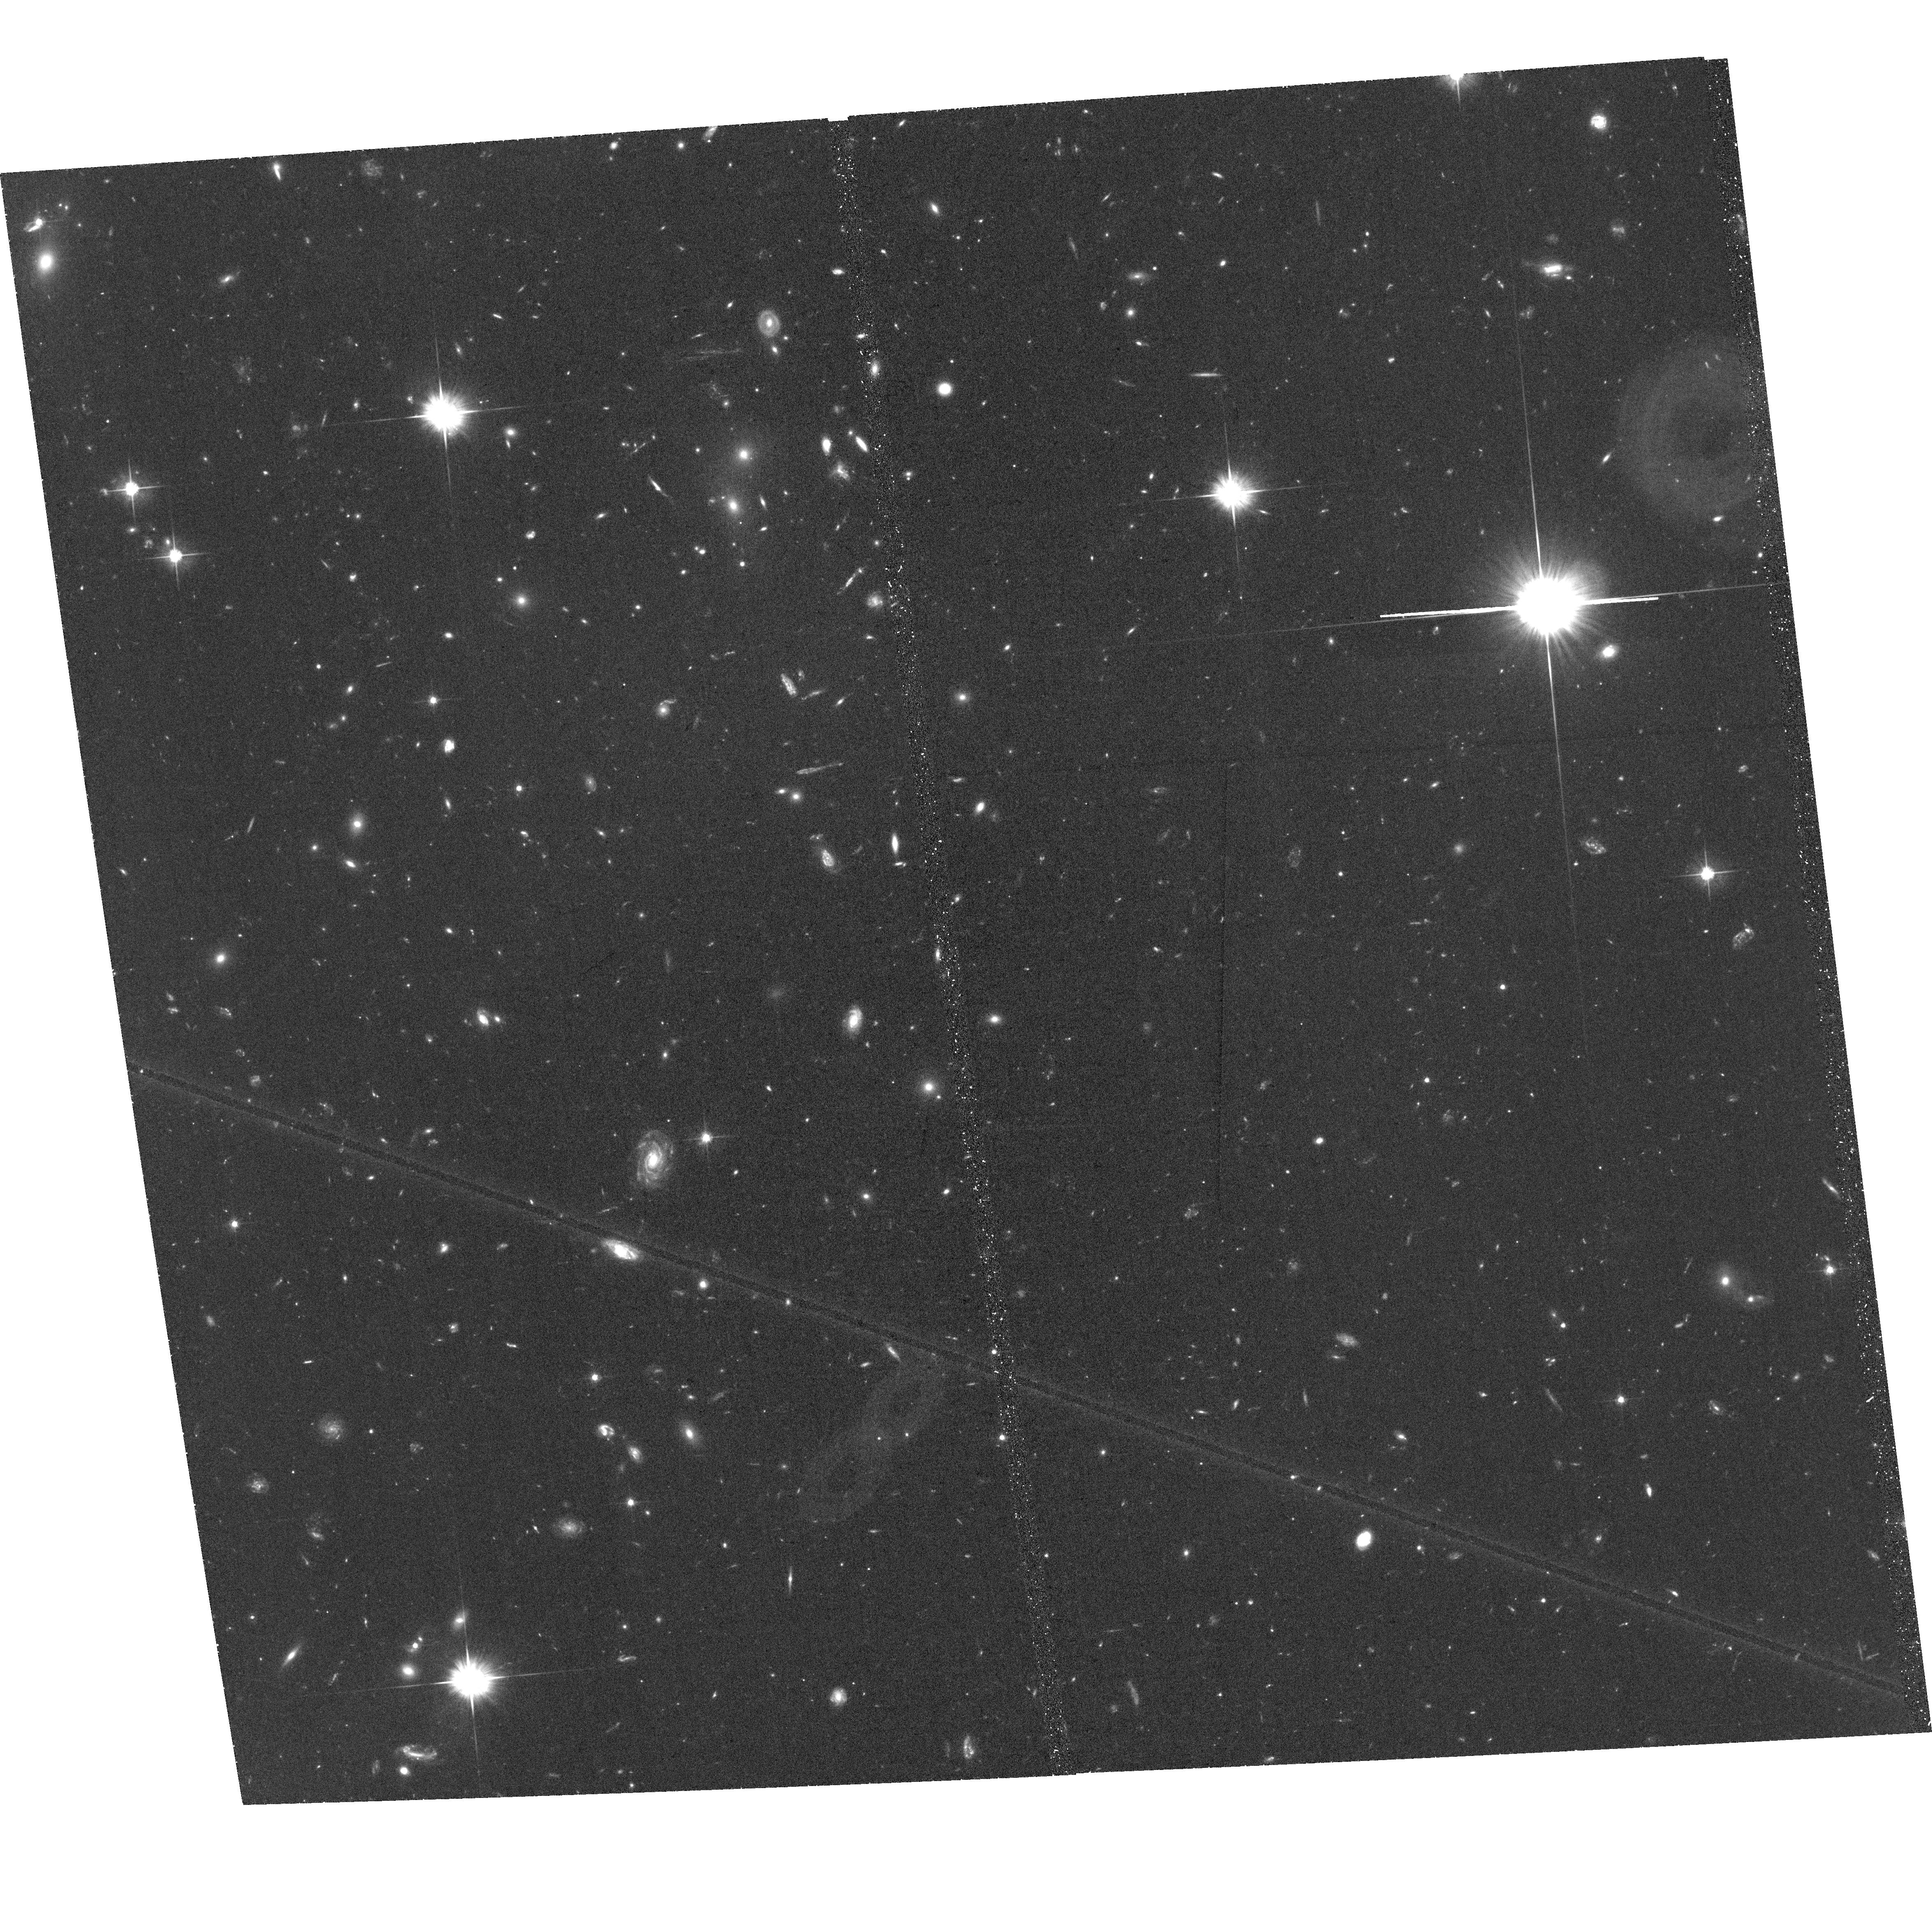
Target: BCG-SOUTH-1
Instrument: ACS/WFC
Filter: F606W
Exposure: 1.1 h
Observation ID: hst_17101_04_acs_wfc_f606w_jf1j04

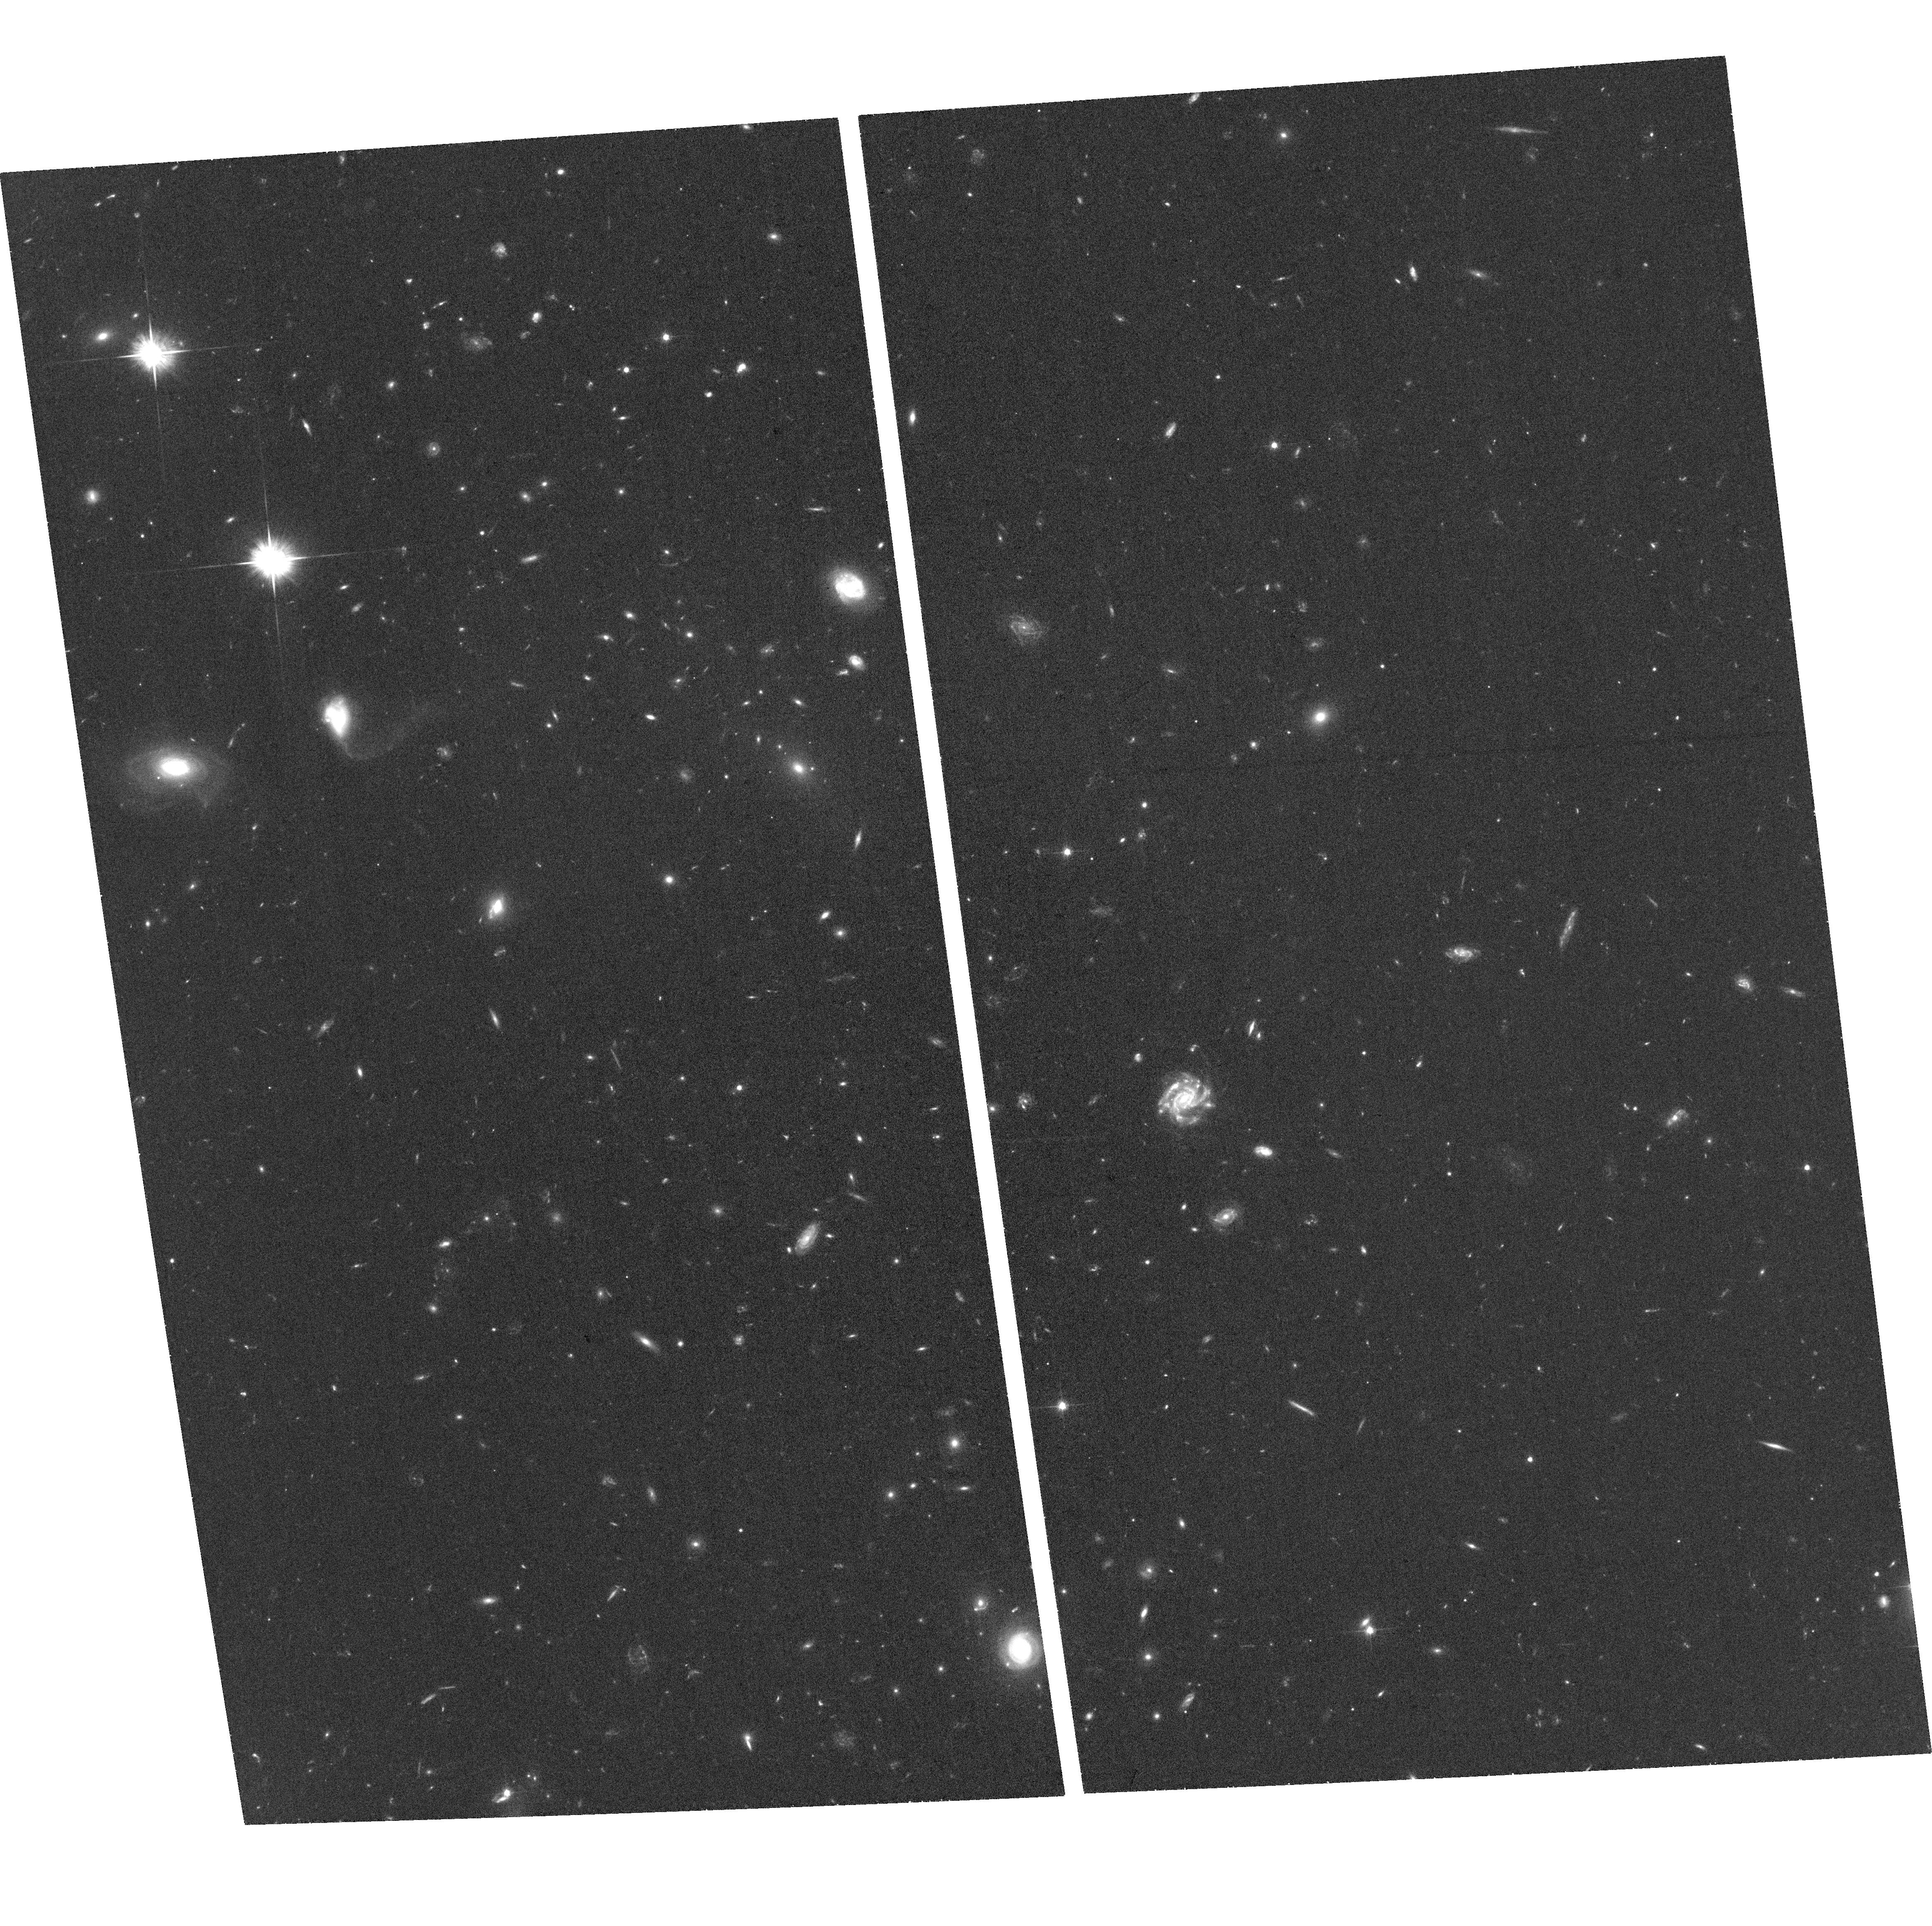
Target: BCG-NORTH
Instrument: ACS/WFC
Filter: F606W
Exposure: 40 min
Observation ID: hst_17101_03_acs_wfc_f606w_jf1j03

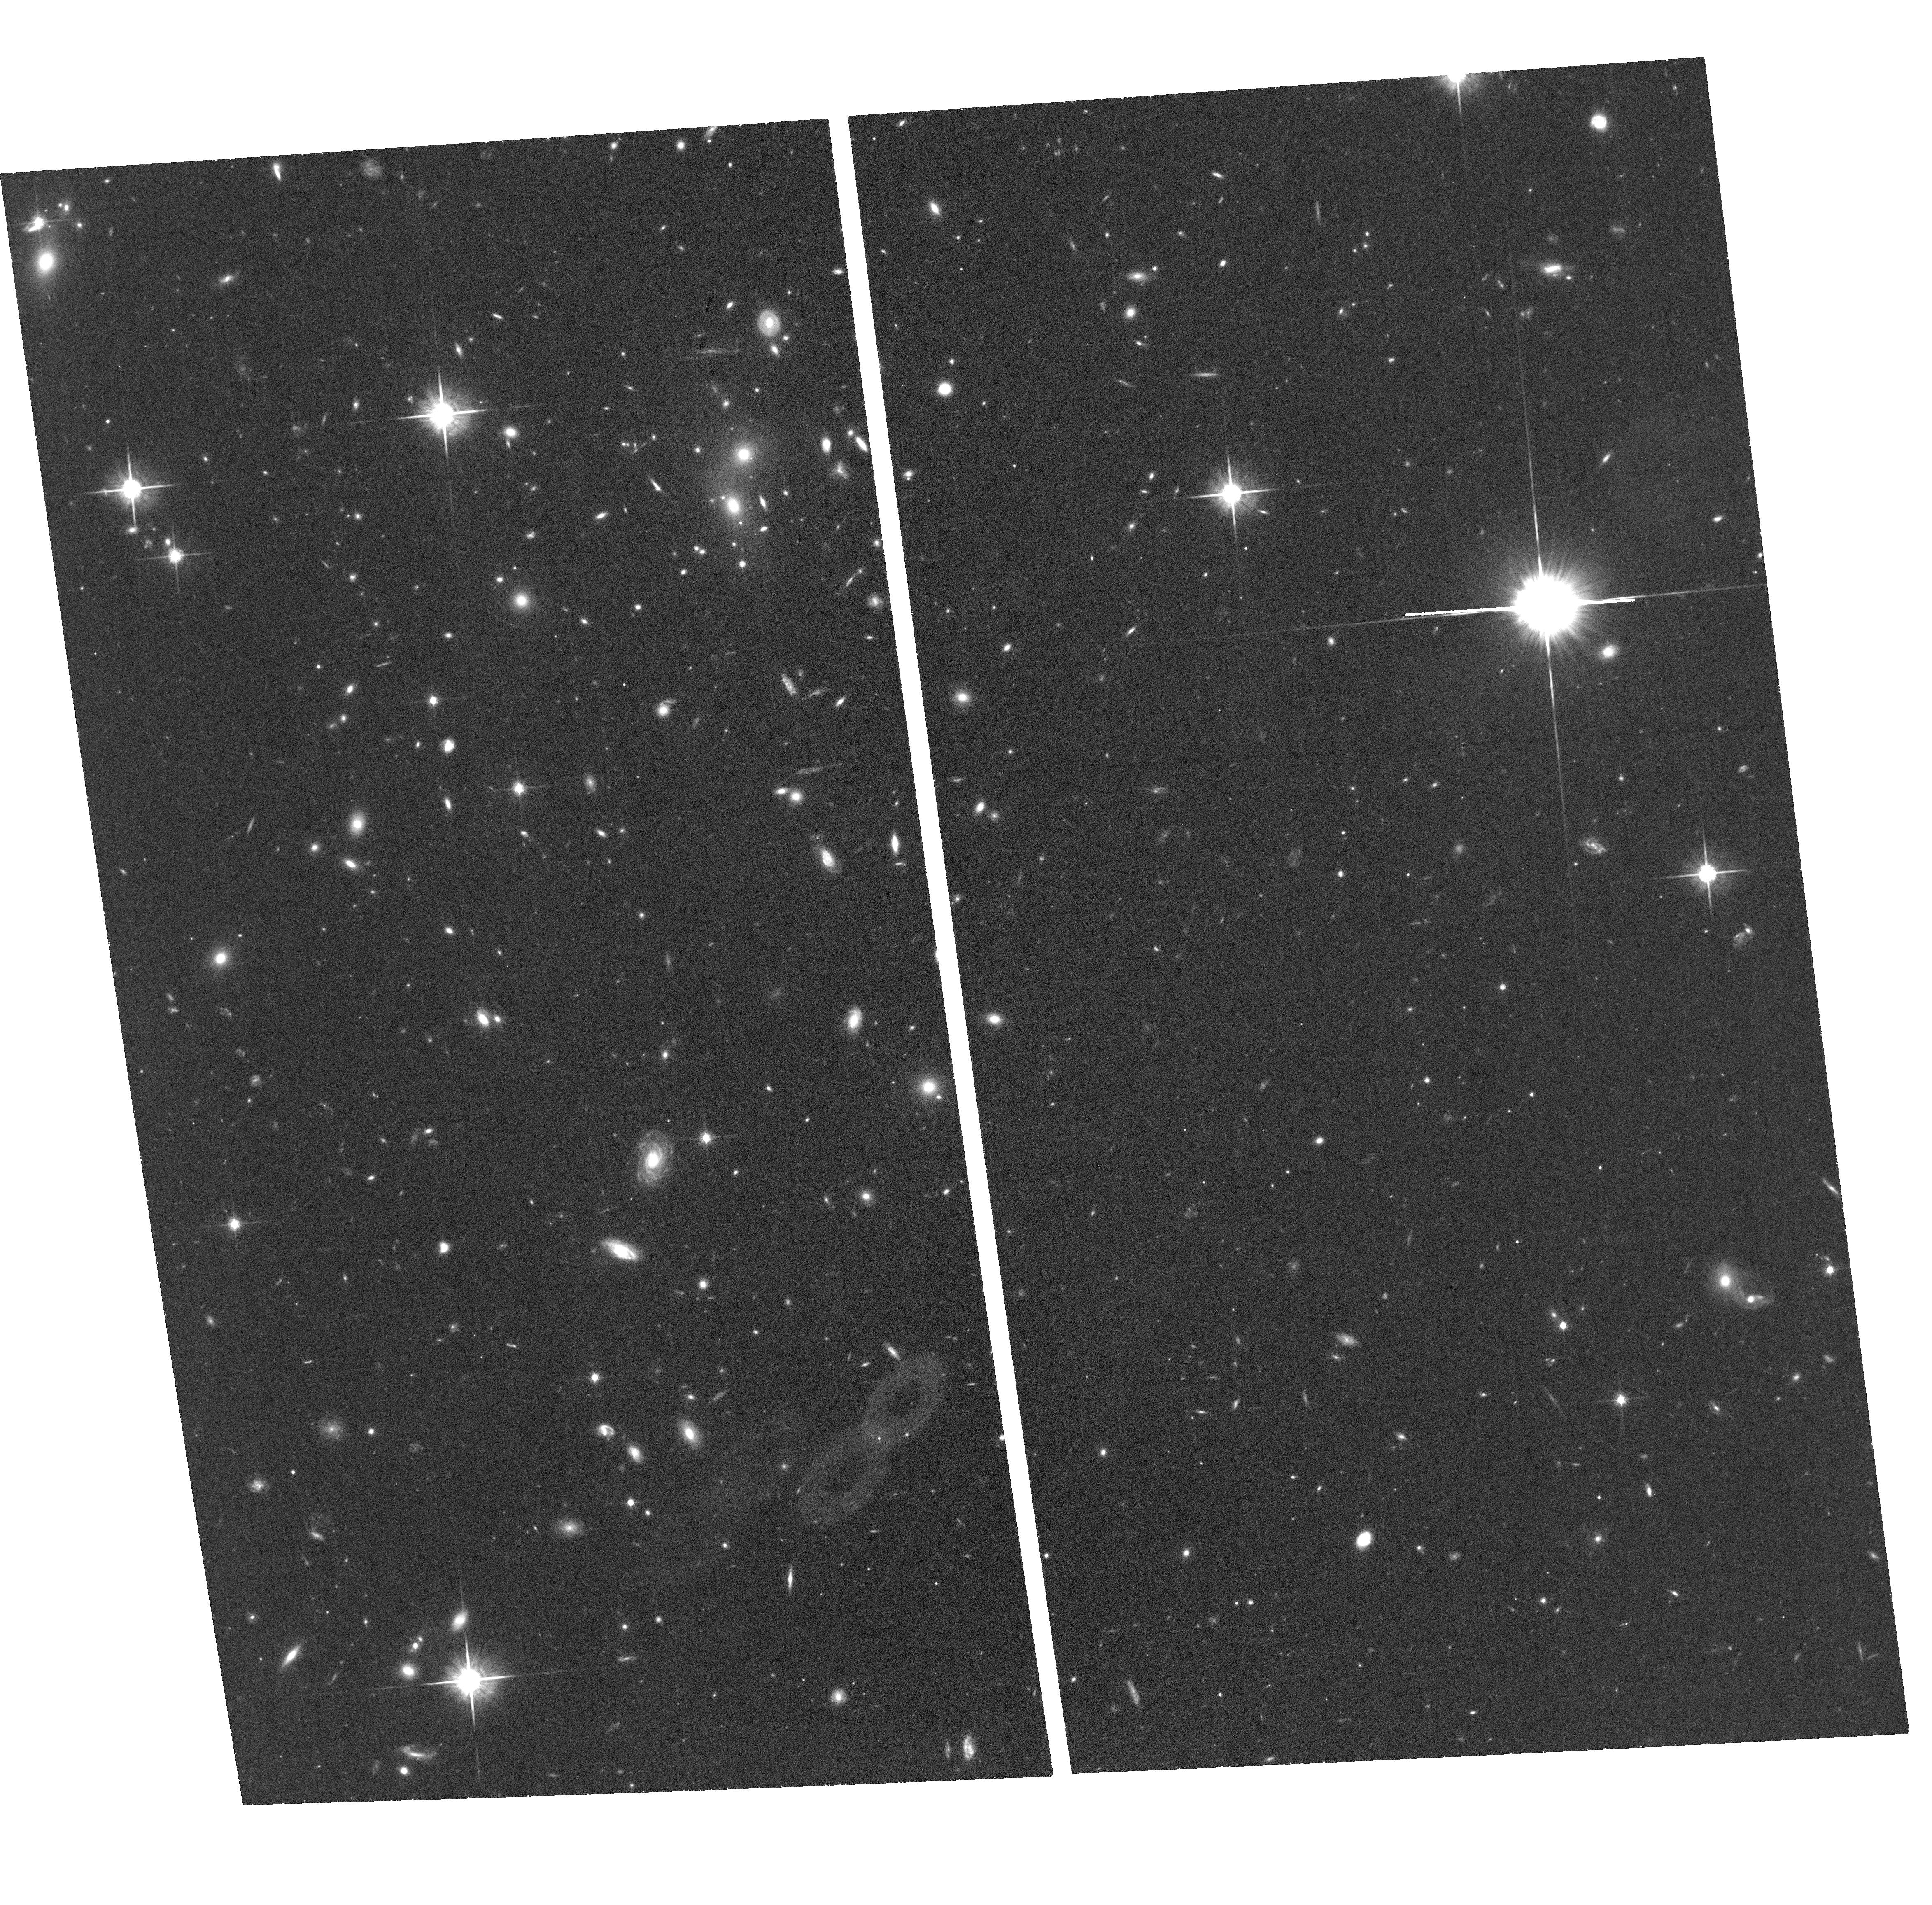
Target: BCG-SOUTH-1
Instrument: ACS/WFC
Filter: F814W
Exposure: 54 min
Observation ID: hst_17101_04_acs_wfc_f814w_jf1j04

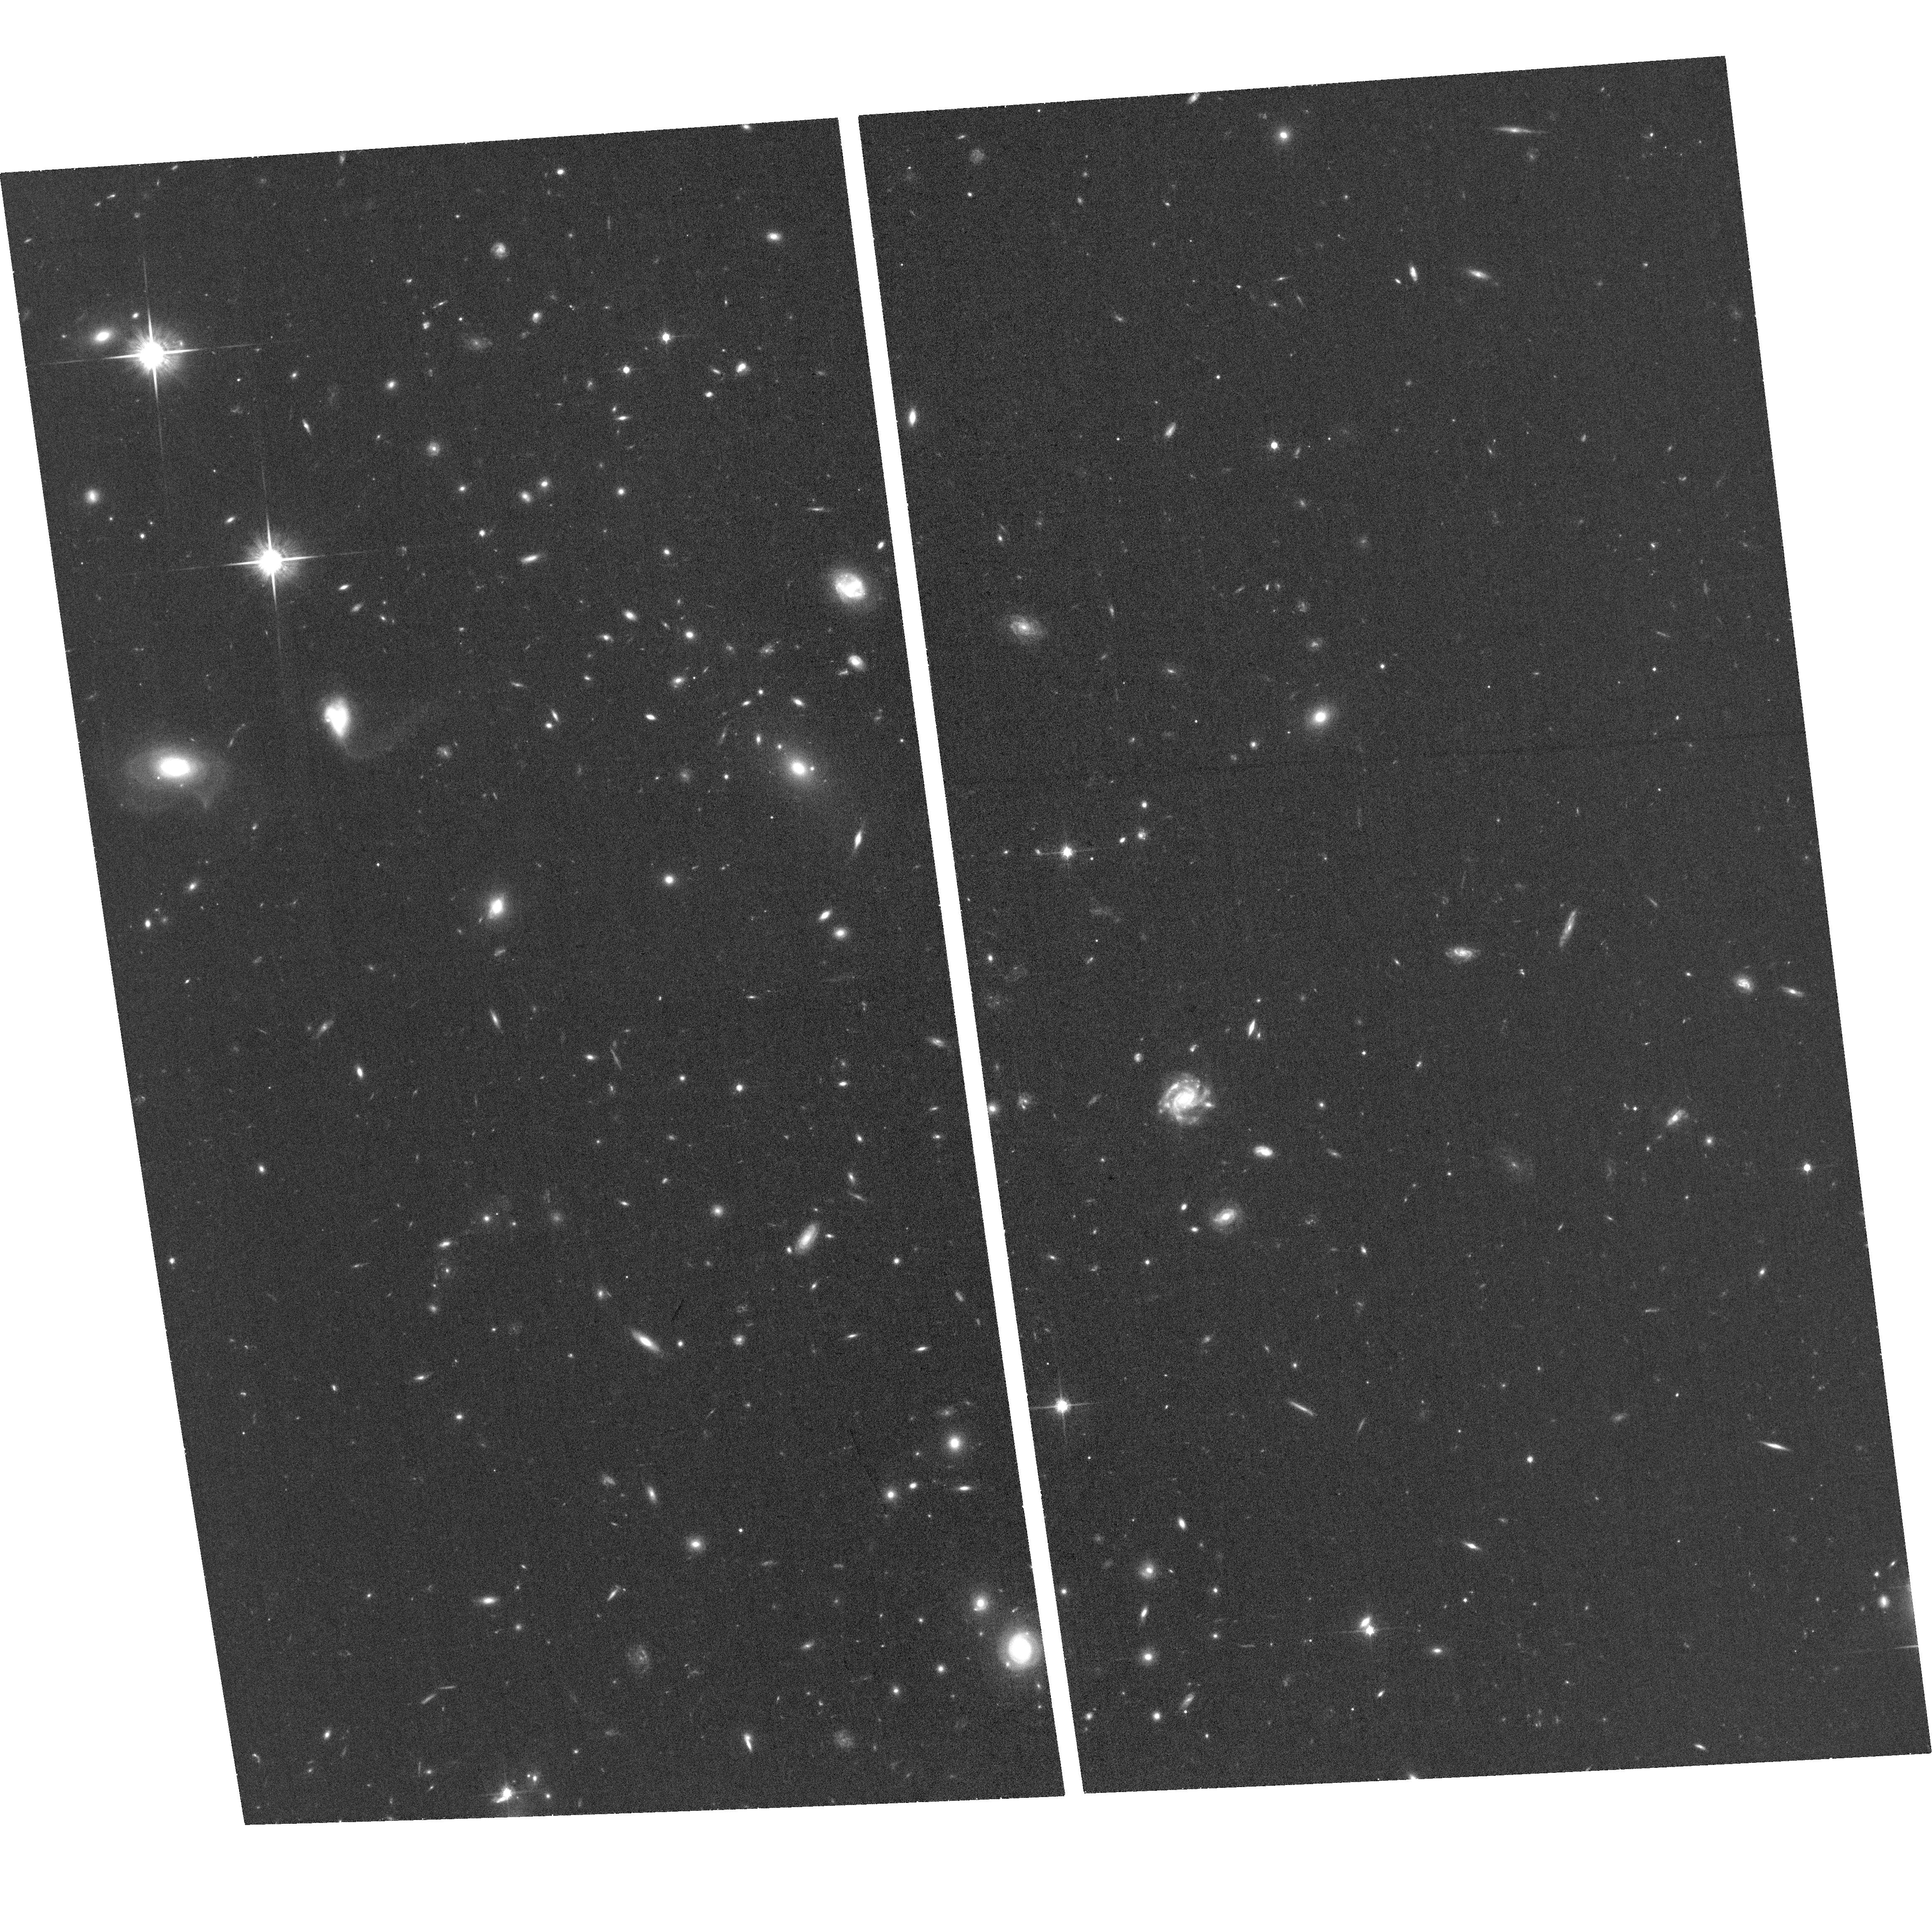
Target: BCG-NORTH
Instrument: ACS/WFC
Filter: F814W
Exposure: 34 min
Observation ID: hst_17101_03_acs_wfc_f814w_jf1j03

Clash of Titans: Characterizing SPT-CLJ0307-6225, a major merger in the plane of the sky (PI: Zenteno, Alfredo)

Mergers of galaxy clusters are natural dark matter (DM) colliders. If DM particles self interact, signatures of the interaction can be found in merging clusters as an spatial offset among the collisionless cluster galaxies, the intracluster gas, and the cluster potential, dominated by the DM. Typically, to place constraints on the value of the DM particle self-interacting cross section, ensembles ($\sim 40$) of merging clusters are used. Nevertheless, most of the constraining power comes from a special type of mergers: oriented in the plane of the sky, with (relatively) similar cluster masses, and showing a large displacement between the collisional and the collisionless components. Finding those special mergers would significantly improve the current constraints on the DM particle self-interacting cross section. SPT-CLJ0307-6225 is a merging cluster in the plane of the sky, with (\it Chandra) X--ray showing a comet like gas distribution, Gemini/GMOS and VLT/MUSE spectroscopy that confirms a plane-of-the-sky orientation of the merger, and ground based imaging confirming both, a large gas galaxy offsets ($\sim 790$ and $\sim 360$ kpc) and the need for space base observations, for a robust weak lensing analysis. The superb imaging of HST will allow us to map the dark matter mass density distribution of SPT-CLJ0307-6225, and to use it to place constraints on the self-interacting DM cross section.